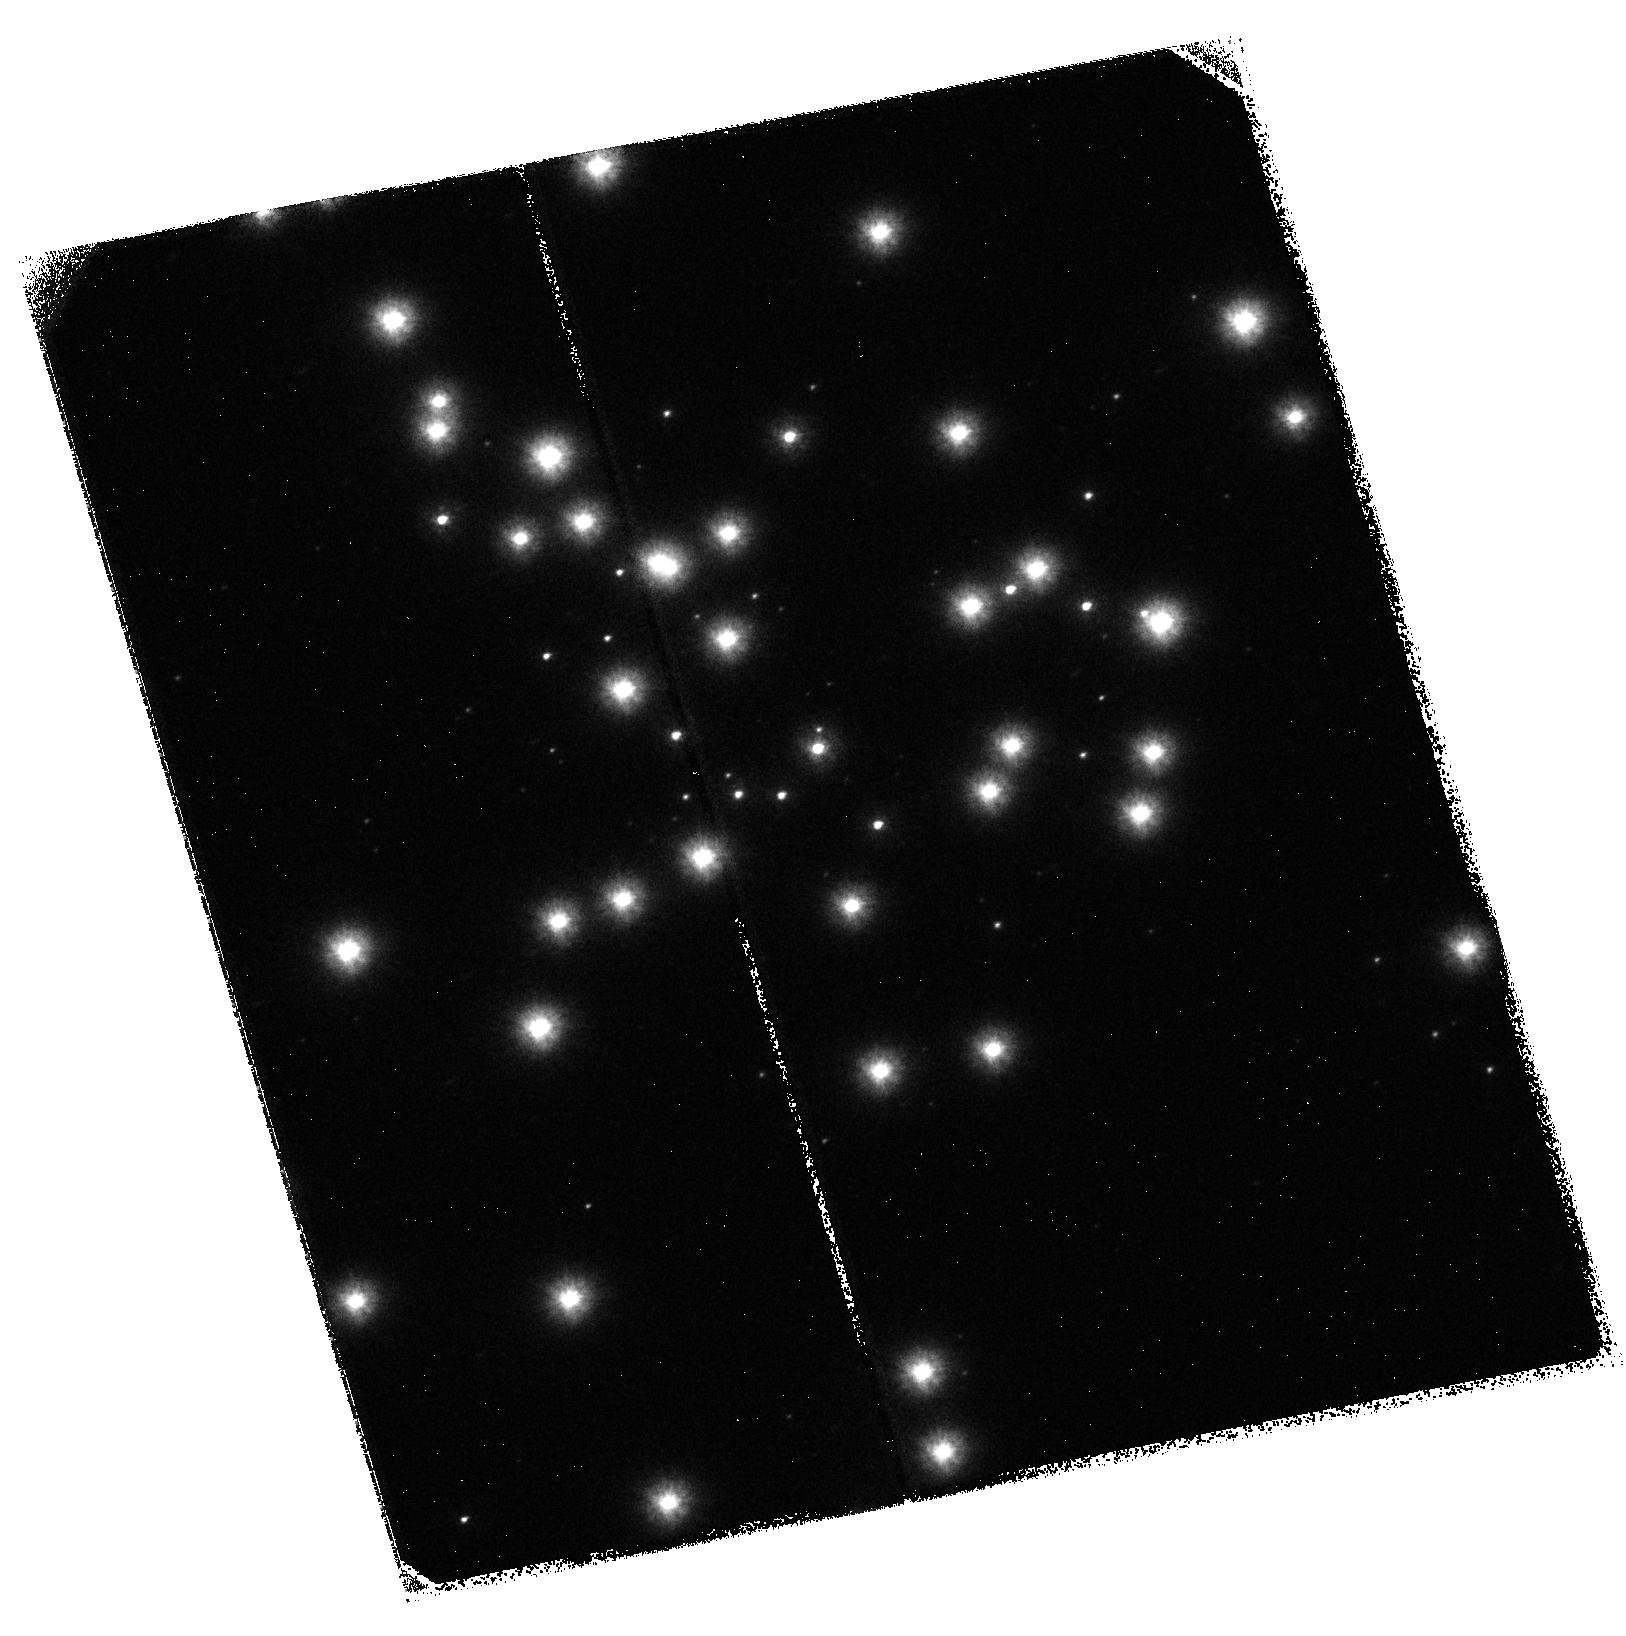
Target: NGC-6681. Instrument: ACS/SBC. Filter: F125LP. Exposure: 37 min. Observation ID: hst_9023_01_acs_sbc_f125lp_j8c601

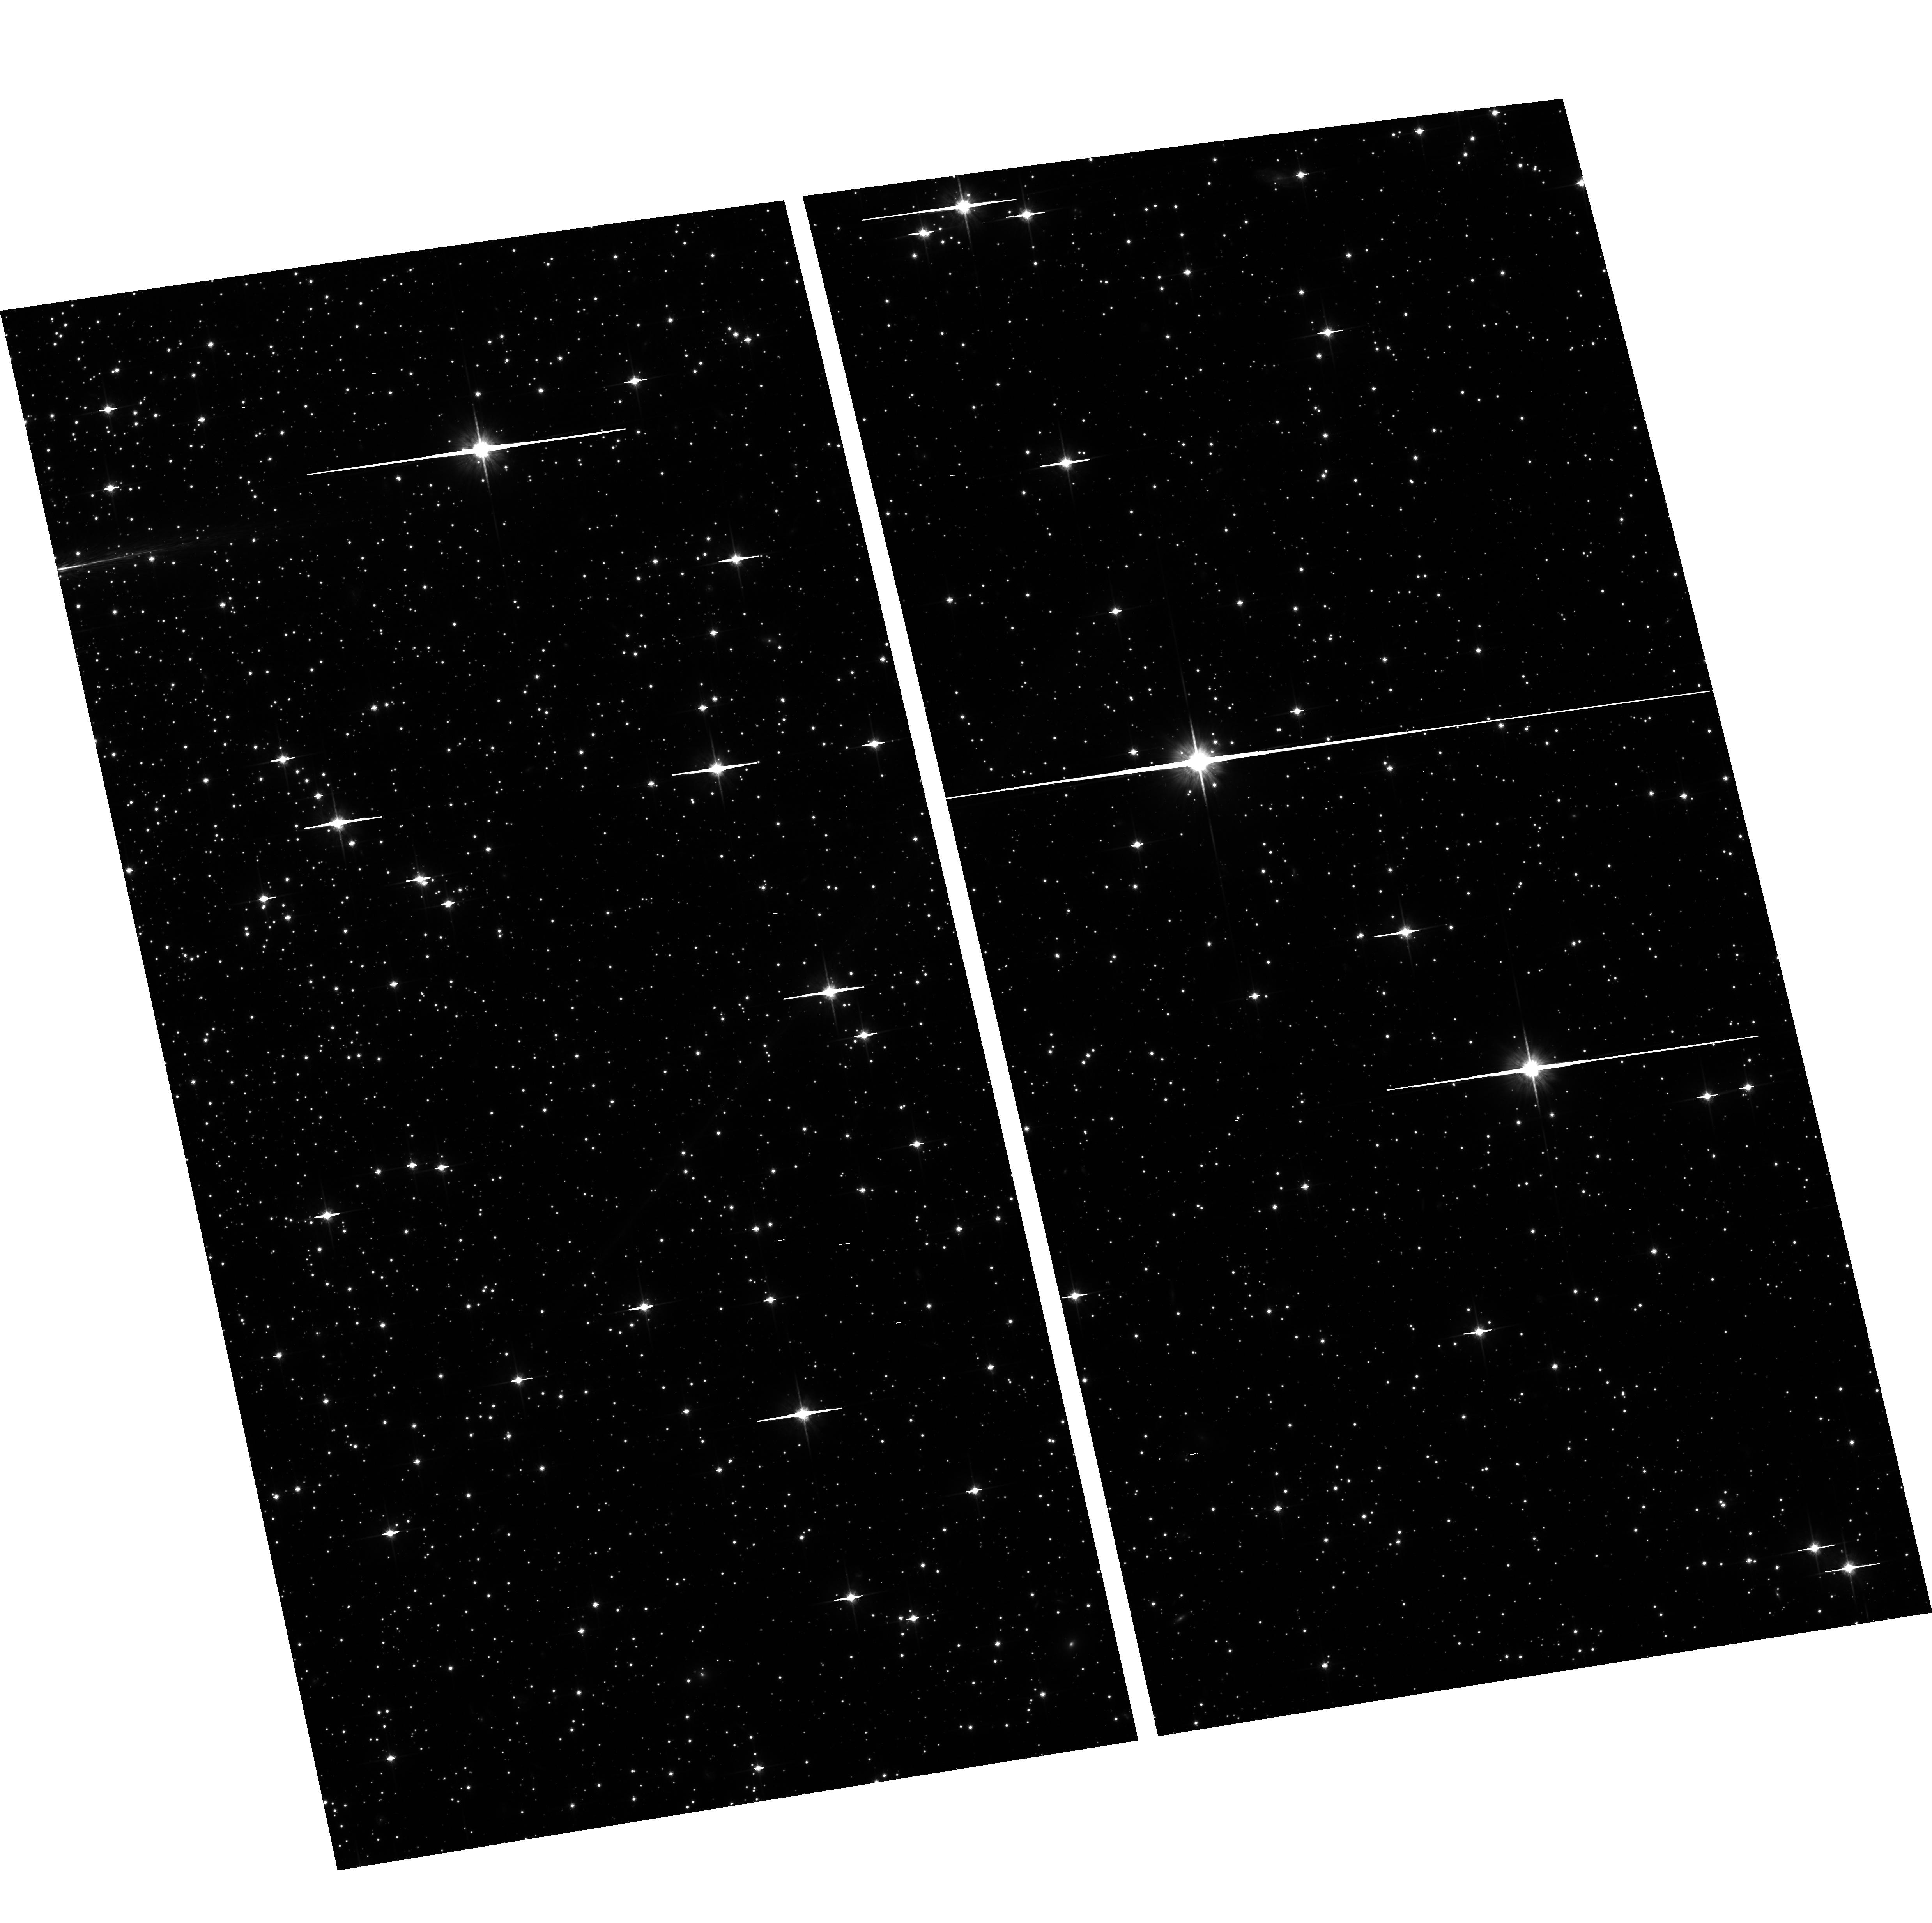
Target: field at RA 280.803°, Dec -32.293°. Instrument: ACS/WFC. Filter: F814W. Exposure: 35 min. Observation ID: hst_9023_01_acs_wfc_f814w_j8c601

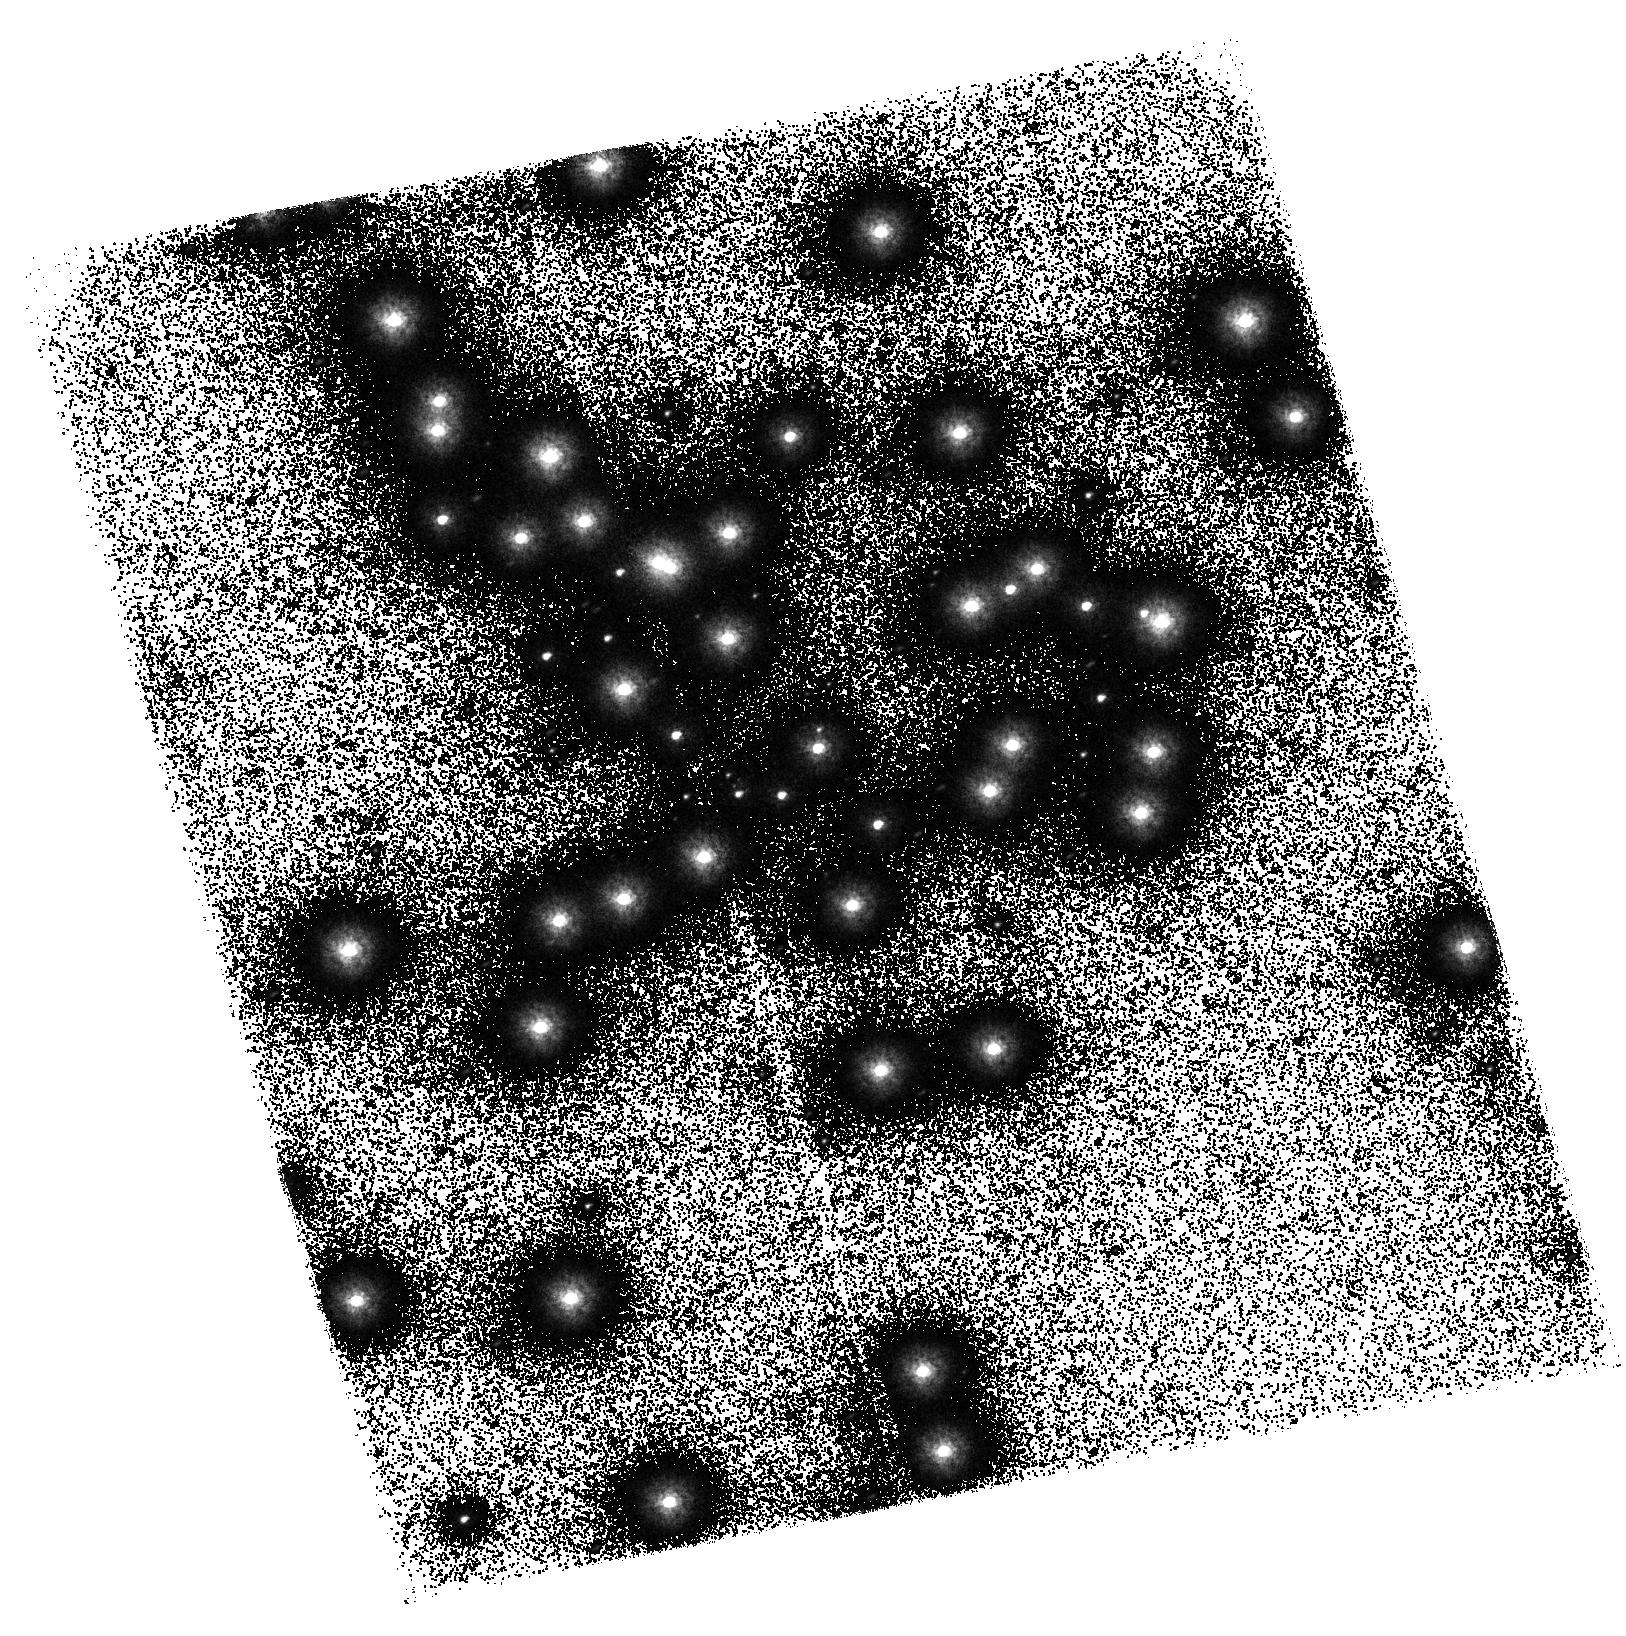
Target: NGC-6681. Instrument: ACS/SBC. Filter: F150LP. Exposure: 37 min. Observation ID: hst_9023_01_acs_sbc_f150lp_j8c601

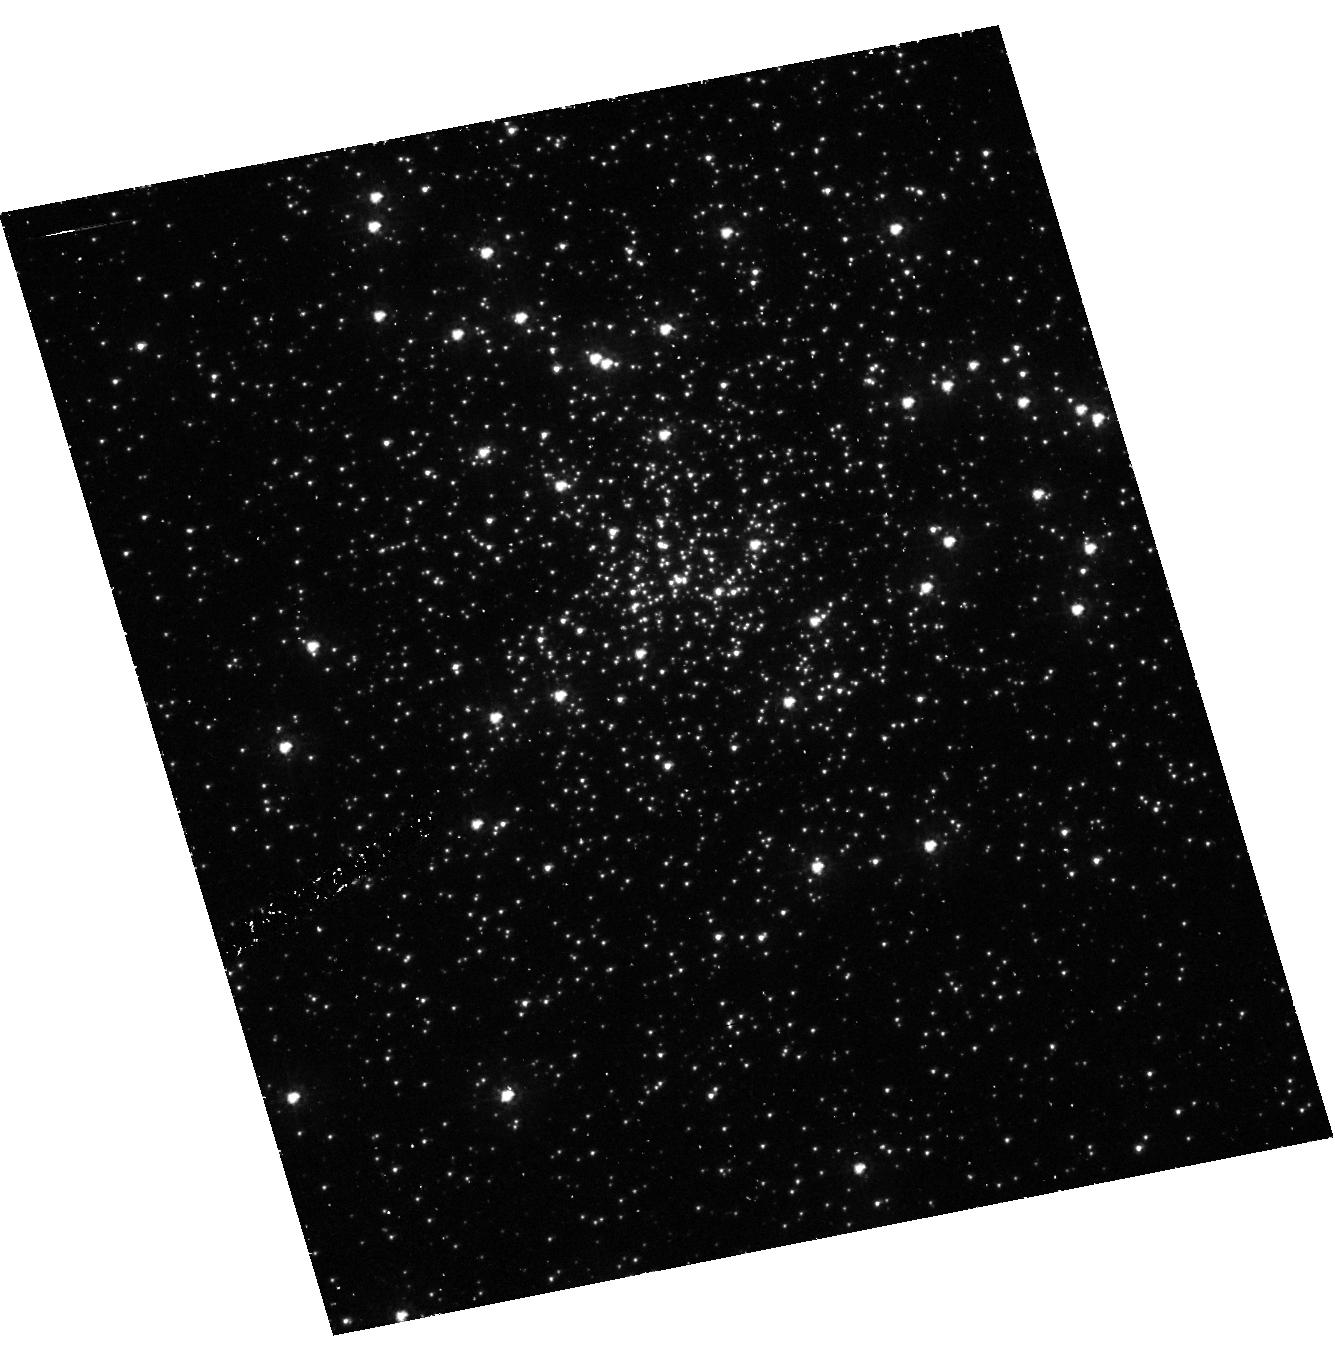
Target: NGC-6681. Instrument: ACS/HRC. Filter: F250W. Exposure: 40 min. Observation ID: hst_9023_01_acs_hrc_f250w_j8c601

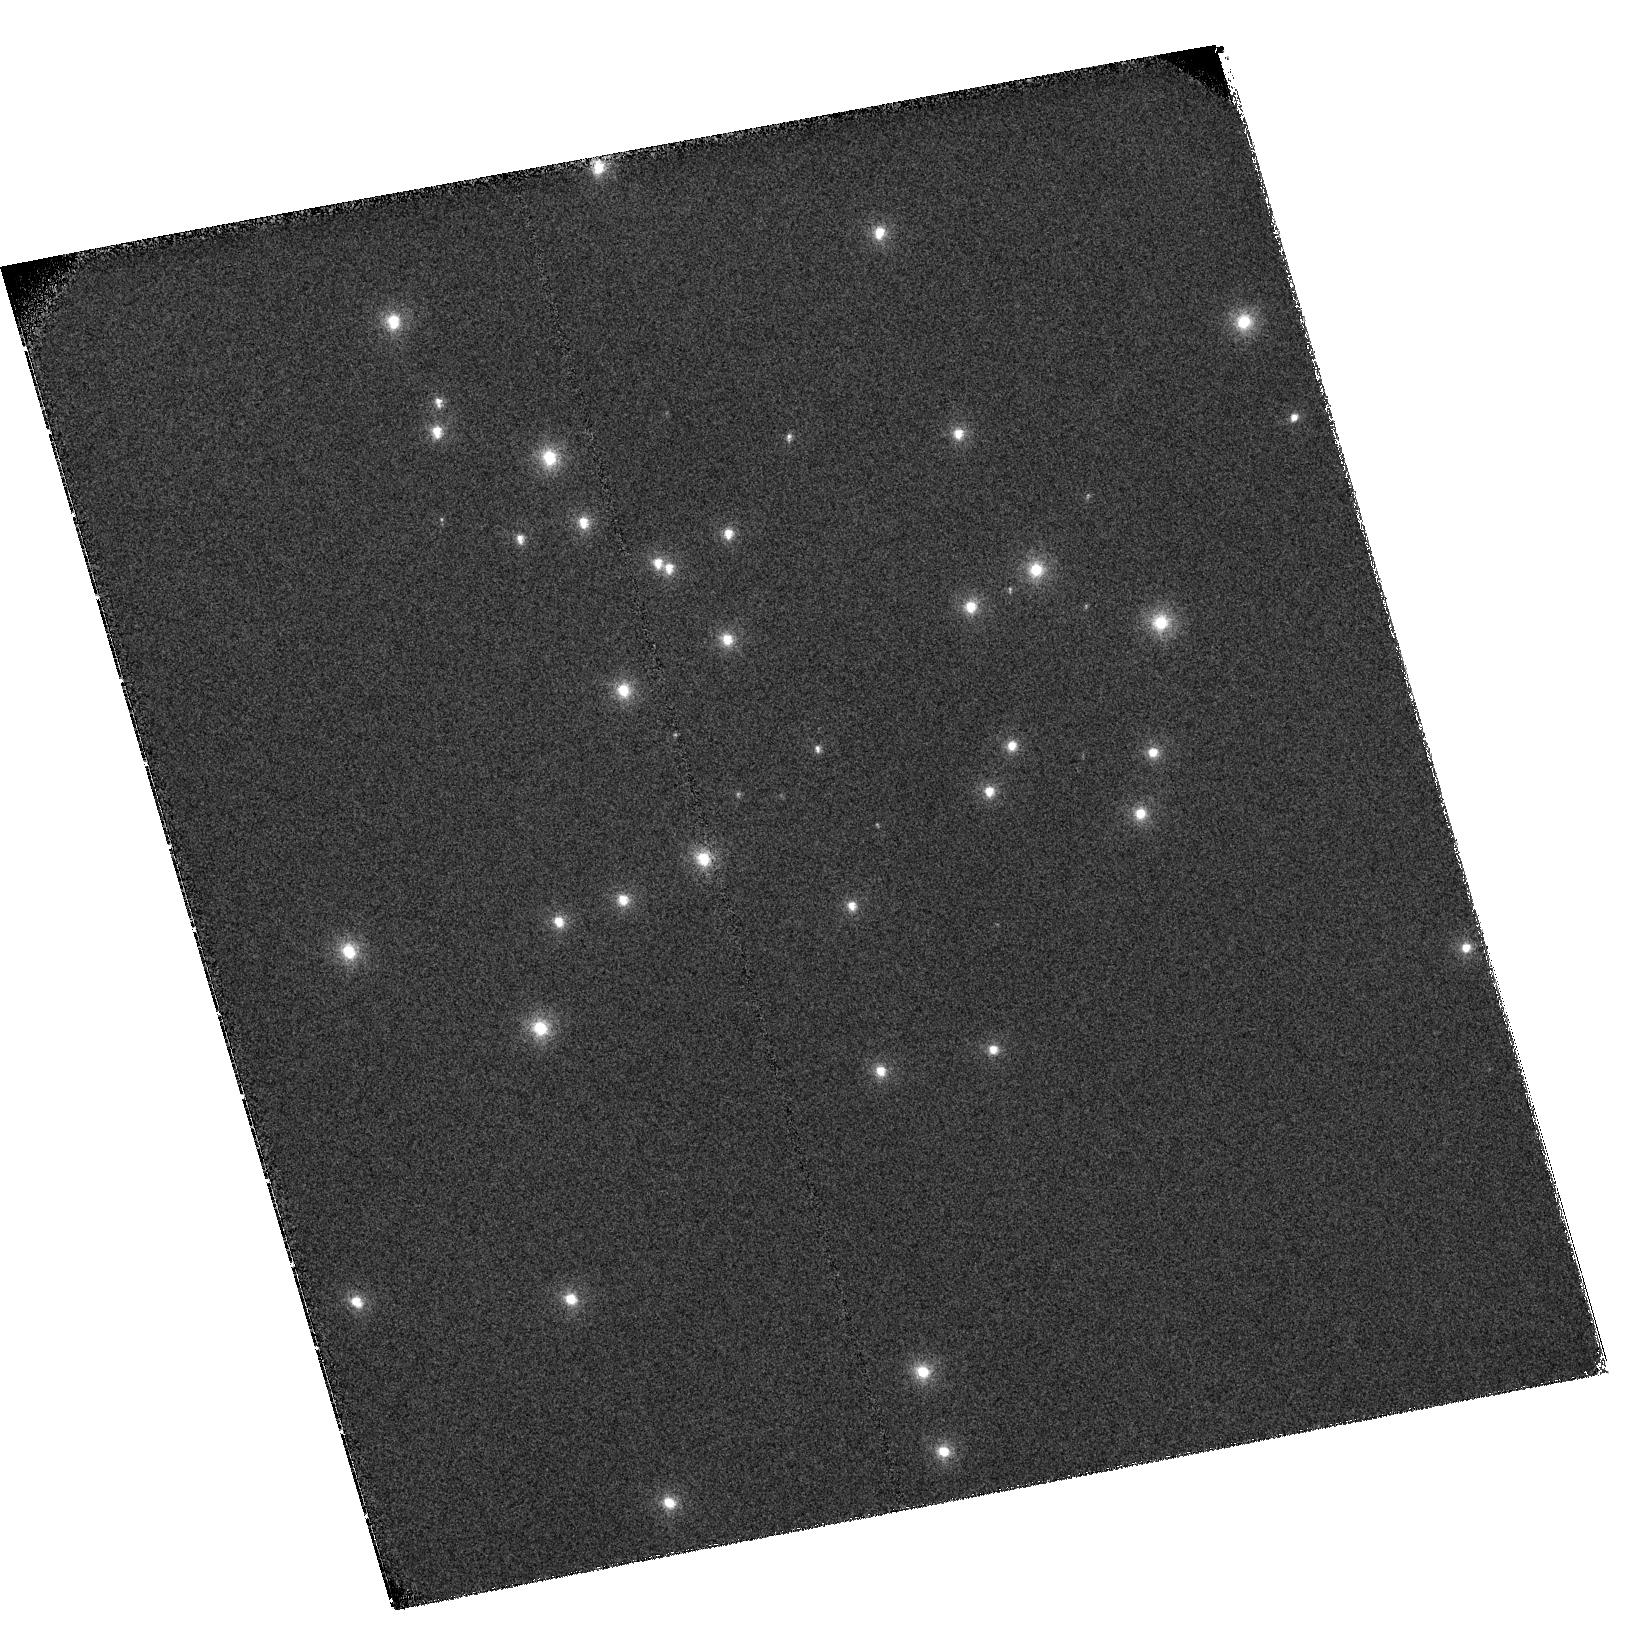
Target: NGC-6681. Instrument: ACS/SBC. Filter: F122M. Exposure: 37 min. Observation ID: hst_9023_01_acs_sbc_f122m_j8c601

ACS SBC Image Quality Verification (PI: Hartig, George)

This activity will obtain a series of images to evaluate the point source image quality over the field of view of the ACS SBC channel, after the corrector mechanisms have been used to optimize the image focus and symmetry using the HRC channel. NGC 6681 (18.7 h, -32 deg) will be the target, as this star field has been used extensively by the STIS program for UV PSF measurement and photometry. High SNR images will be obtained in the F125LP and F150LP filters, with dithers in each axis. Images will also be obtained with the F122M filter, at lower SNR, for direct comparison with CEI specs at Lyman alpha. The field will also be observed with the HRC (F250W) to establish the relative aperture location/orientation.